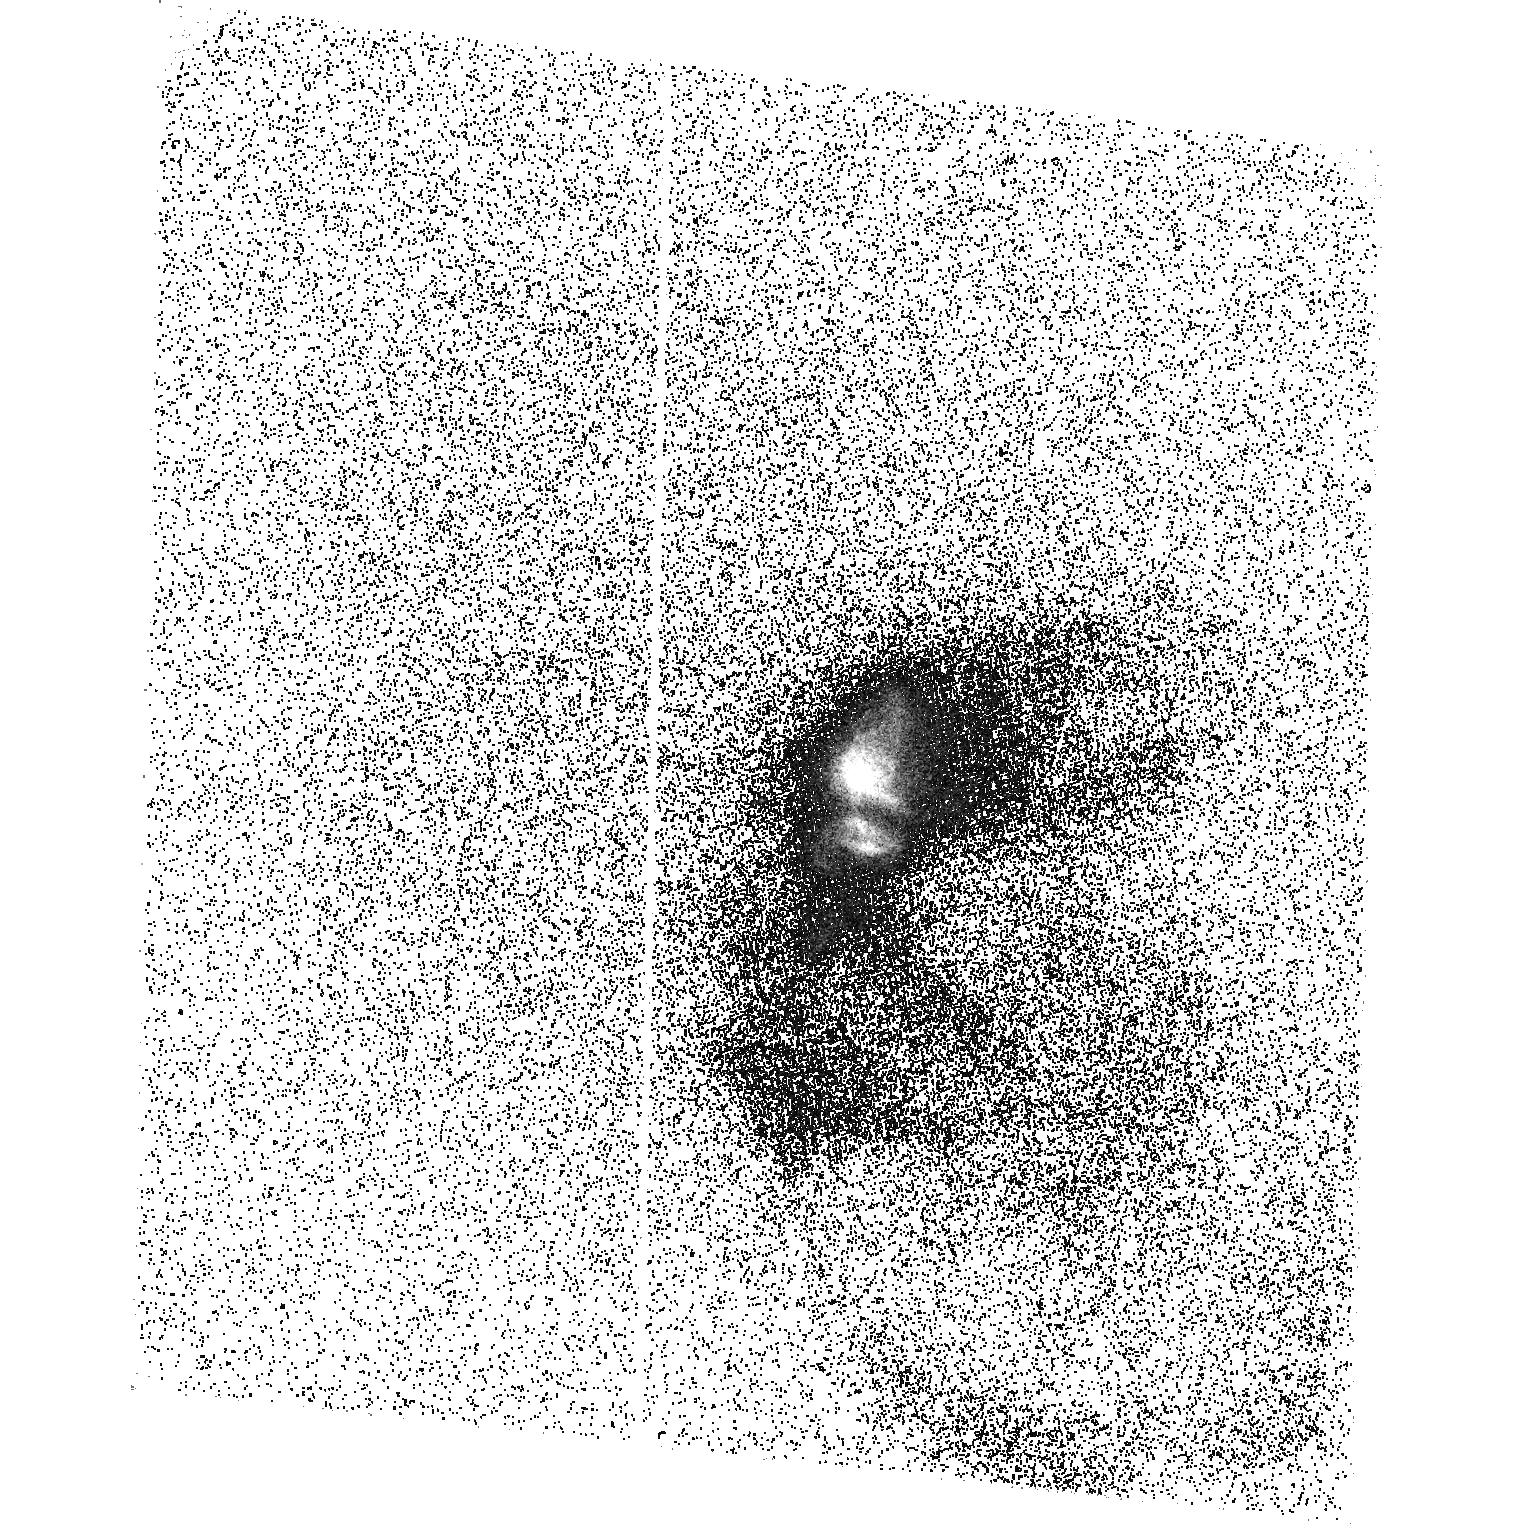
Target: HD284419
Instrument: ACS/SBC
Filter: F165LP
Exposure: 45 min
Observation ID: hst_10489_01_acs_sbc_f165lp_j9dc01

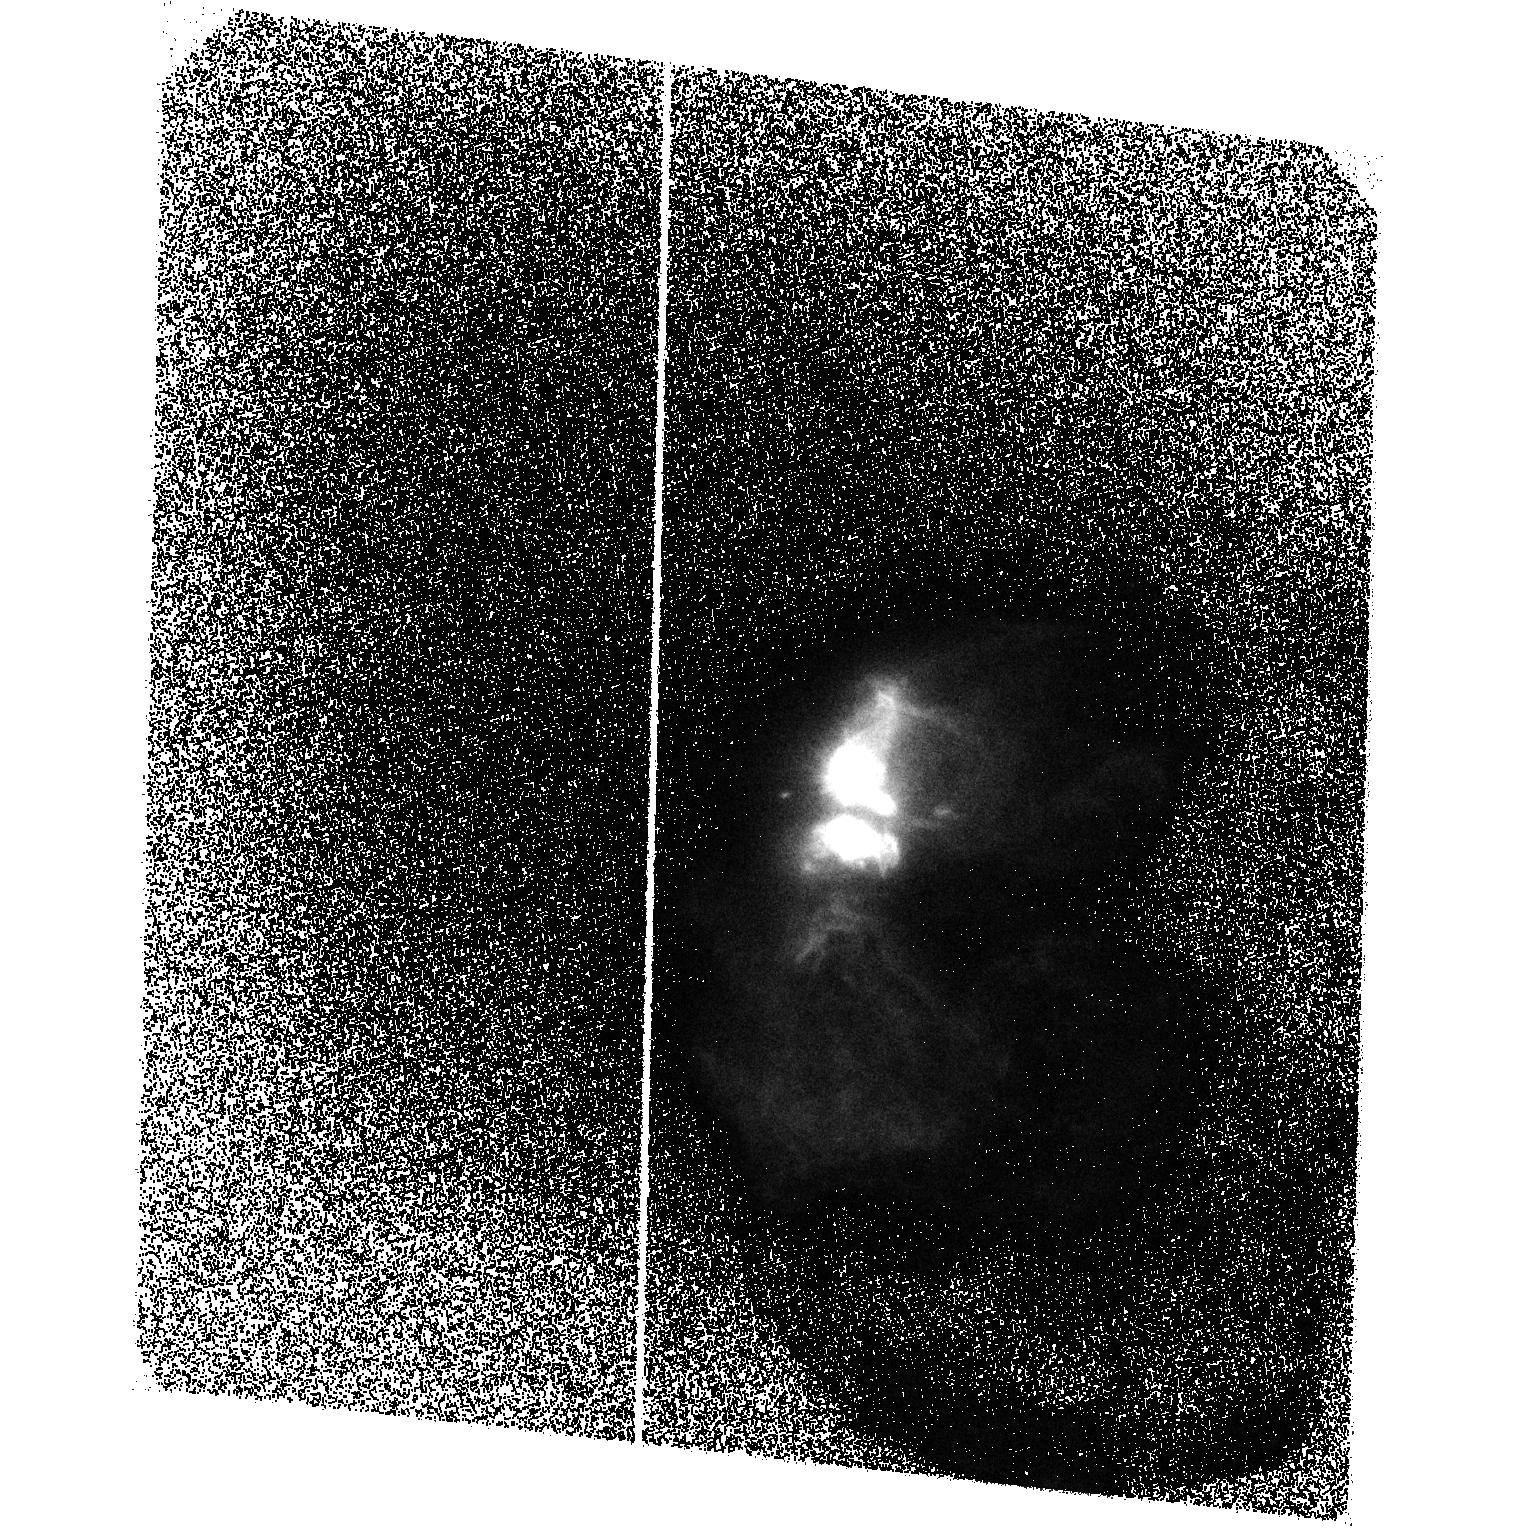
Target: HD284419
Instrument: ACS/SBC
Filter: F140LP
Exposure: 1.5 h
Observation ID: hst_10489_01_acs_sbc_f140lp_j9dc01

Imaging Extended UV H2 Emission Around T Tauri (PI: Brown, Alexander)

The interactions between the circumstellar disk, newly-forming star, and bipolar jet outflows play a central role in the process of star formation. These interactions control how disks evolve and dissipate, and, thereby, control the process of planetary system formation. We shall image the UV molecular hydrogen (H2) emission around the pre-main-sequence binary star T Tauri using the ACS SBC (solar blind channel) MAMA detector, thus determining the spatial properties of the H2 emitting regions, and deriving important detailed observational information on the disk-star-jet interaction on scales of order 5 AU. These images will reveal the degree of collimation and opening angles of the innermost parts of the high velocity jets, the shock structure within the jet outflows, the size and morphology of the circumstellar disks, both in emission and in silhouette, and the conditions inside the polar cavities swept clear by Herbig-Haro flows. Fluorescent H2 emission lines dominate the UV spectrum of T Tau. Long-slit (1-D) STIS UV spectra of T Tau show H2 emission with a complex spatial structure extending many arcseconds from the star and the presence of significant shock structures. The H2 must be warm (approx. 2000 K) for the fluorescence to operate. The molecular emission originates in shocks and, perhaps, also from the surfaces of the inner regions of accretion disks.